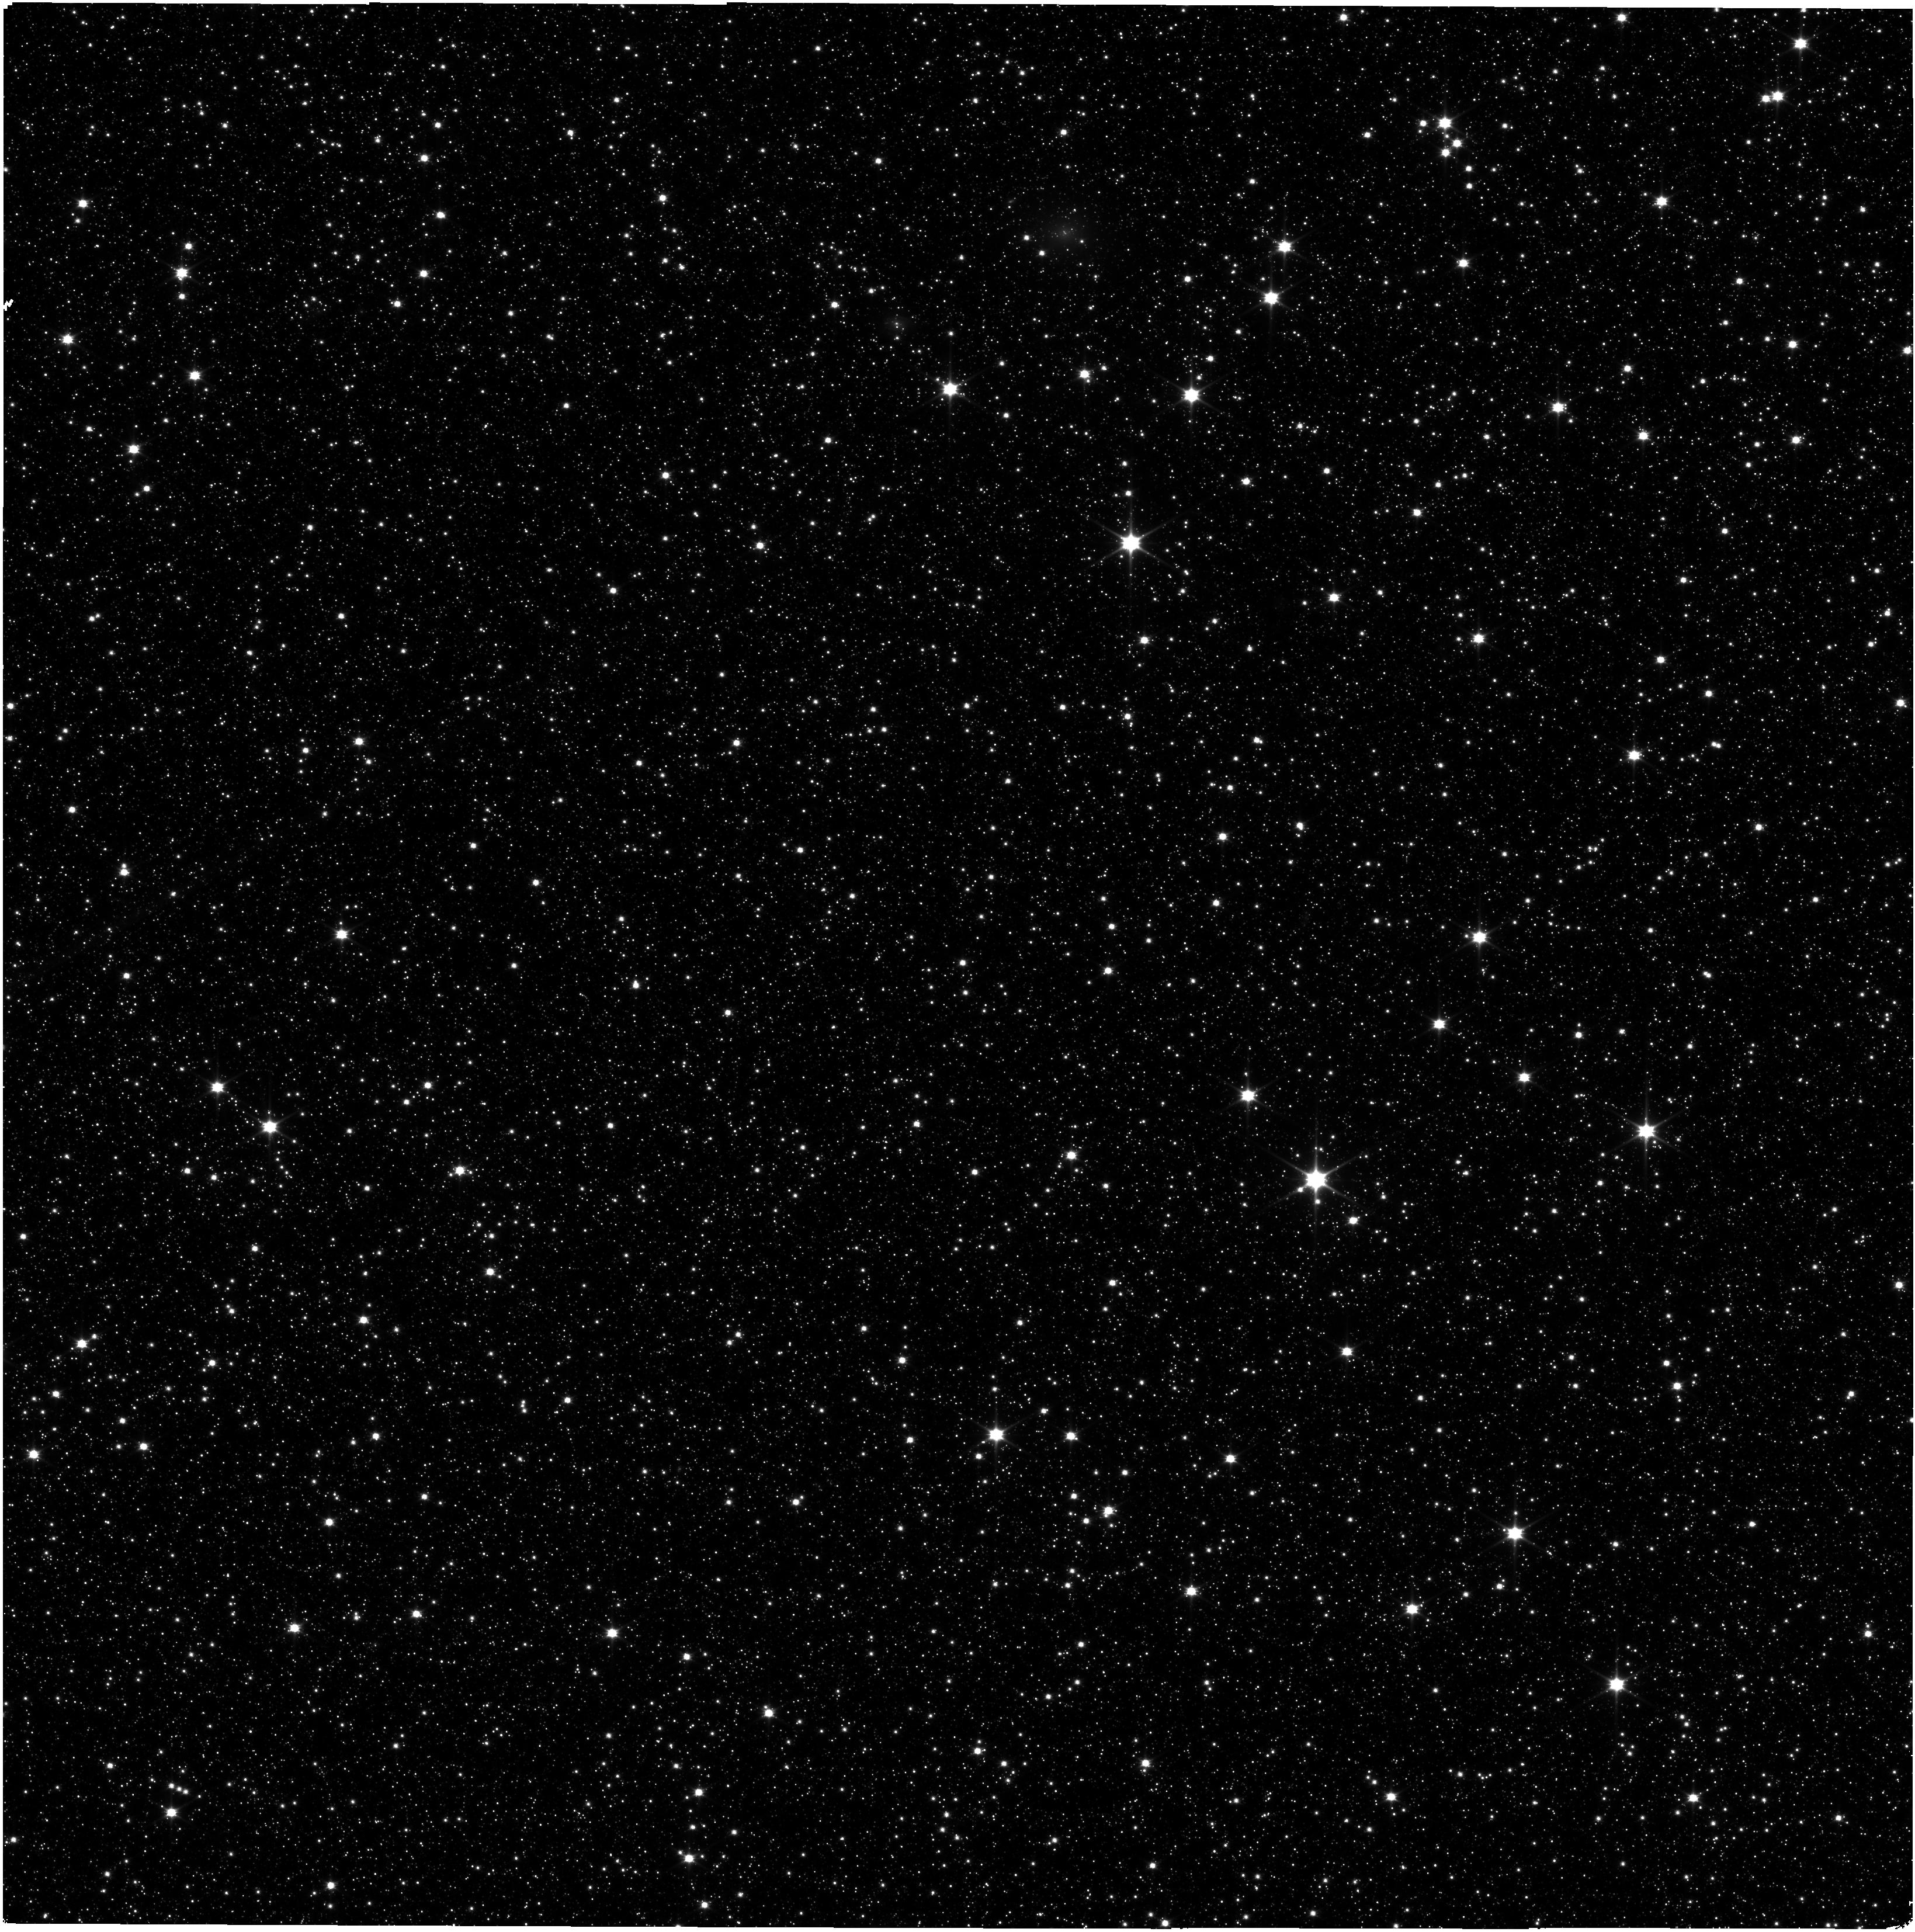
Target: SMP-LMC-58
Instrument: NIRISS
Filter: CLEAR+F090W
Exposure: 32 min
Observation ID: jw09287-o001_t001_niriss_clear-f090w

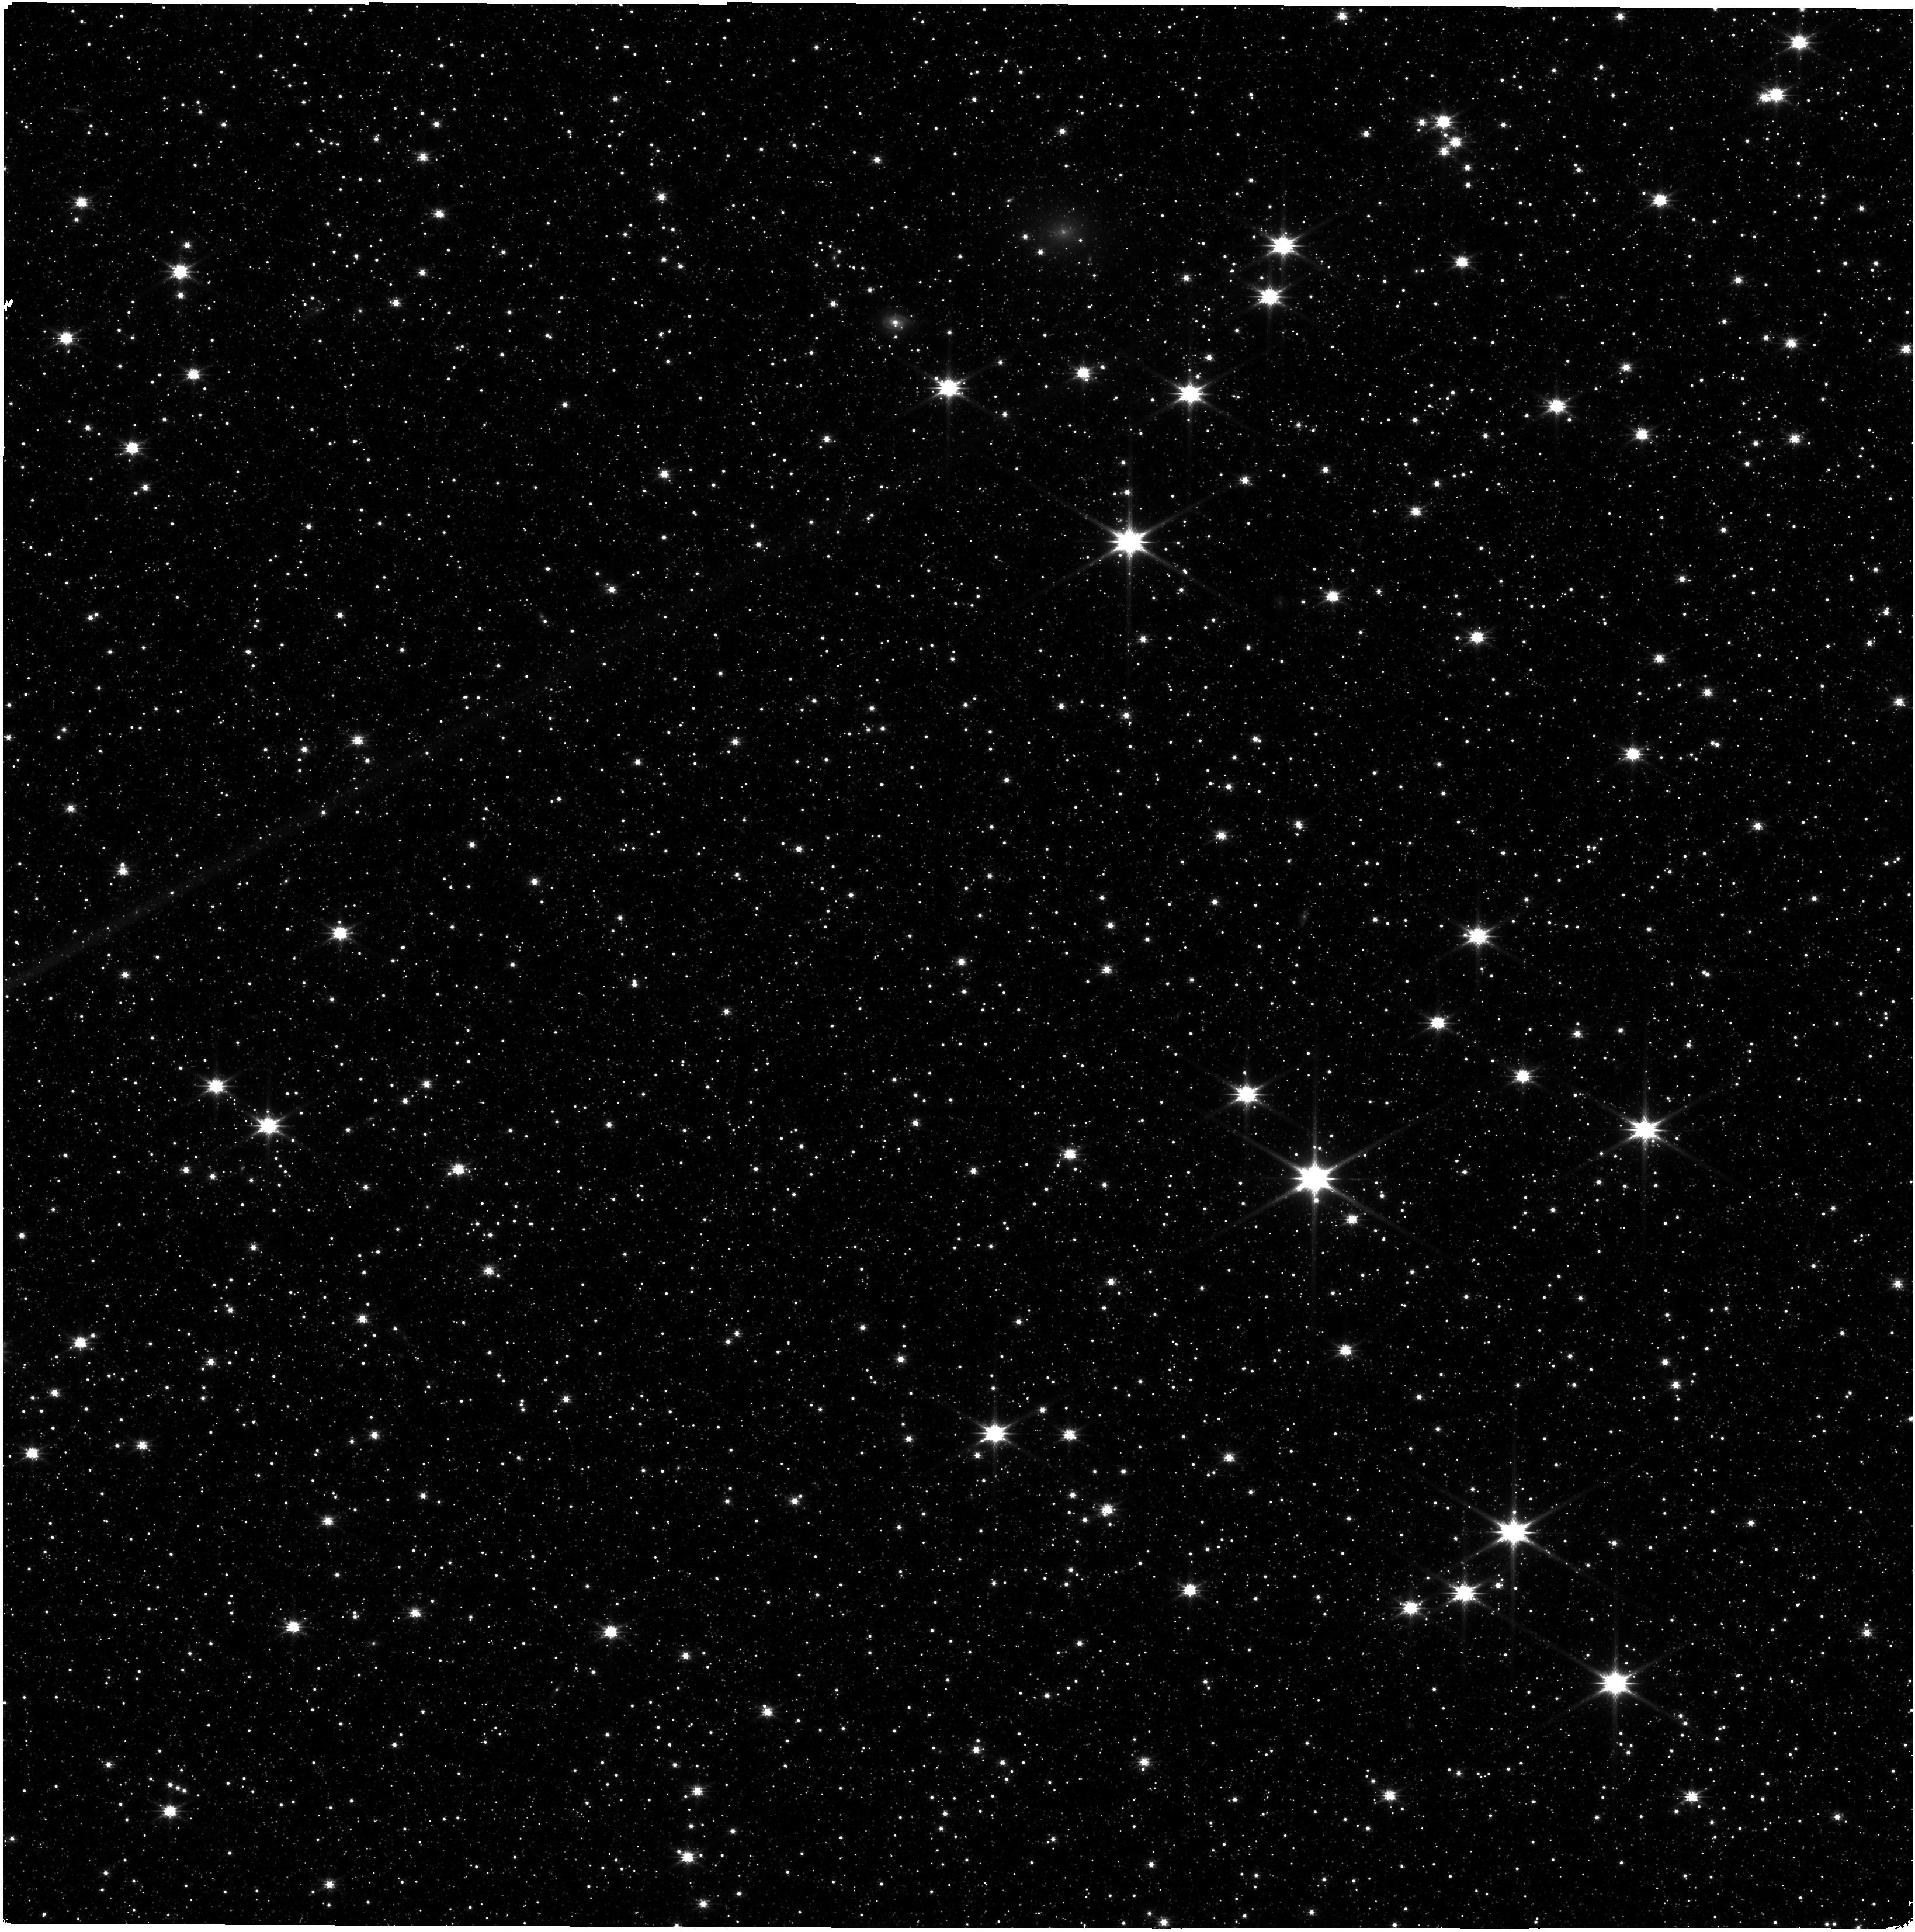
Target: SMP-LMC-58
Instrument: NIRISS
Filter: CLEAR+F200W
Exposure: 32 min
Observation ID: jw09287-o001_t001_niriss_clear-f200w

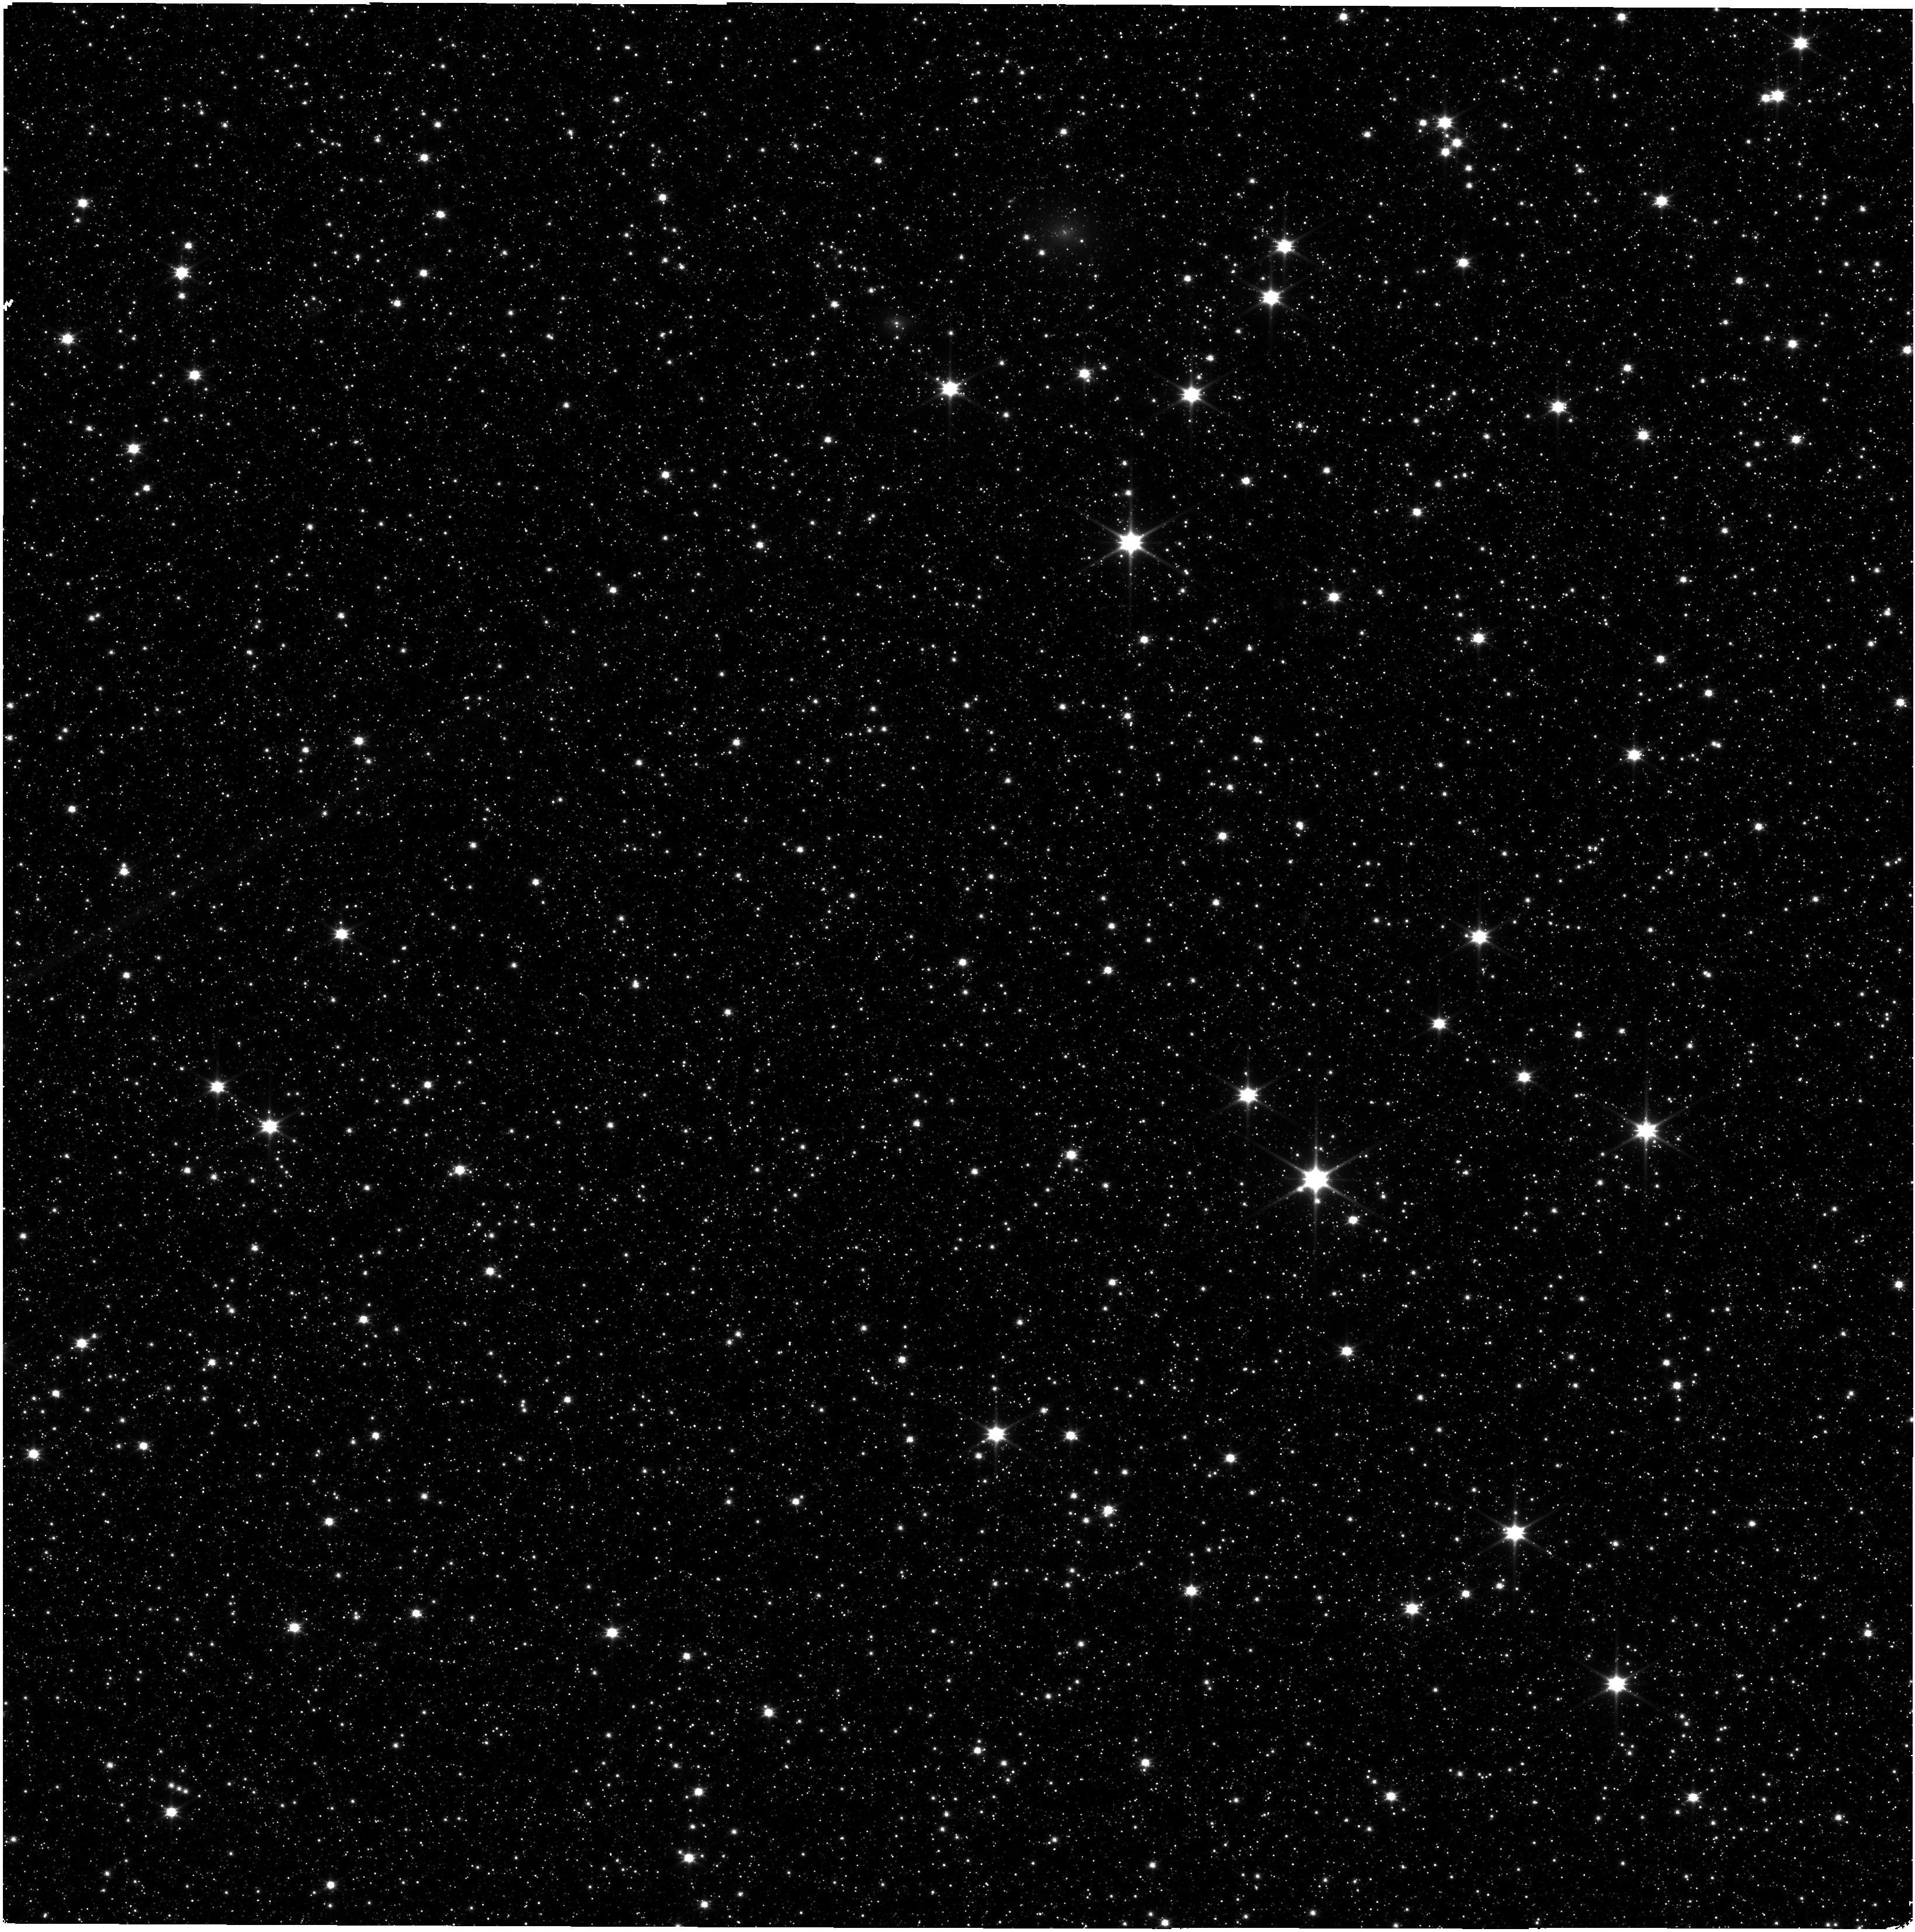
Target: SMP-LMC-58
Instrument: NIRISS
Filter: CLEAR+F115W
Exposure: 32 min
Observation ID: jw09287-o001_t001_niriss_clear-f115w

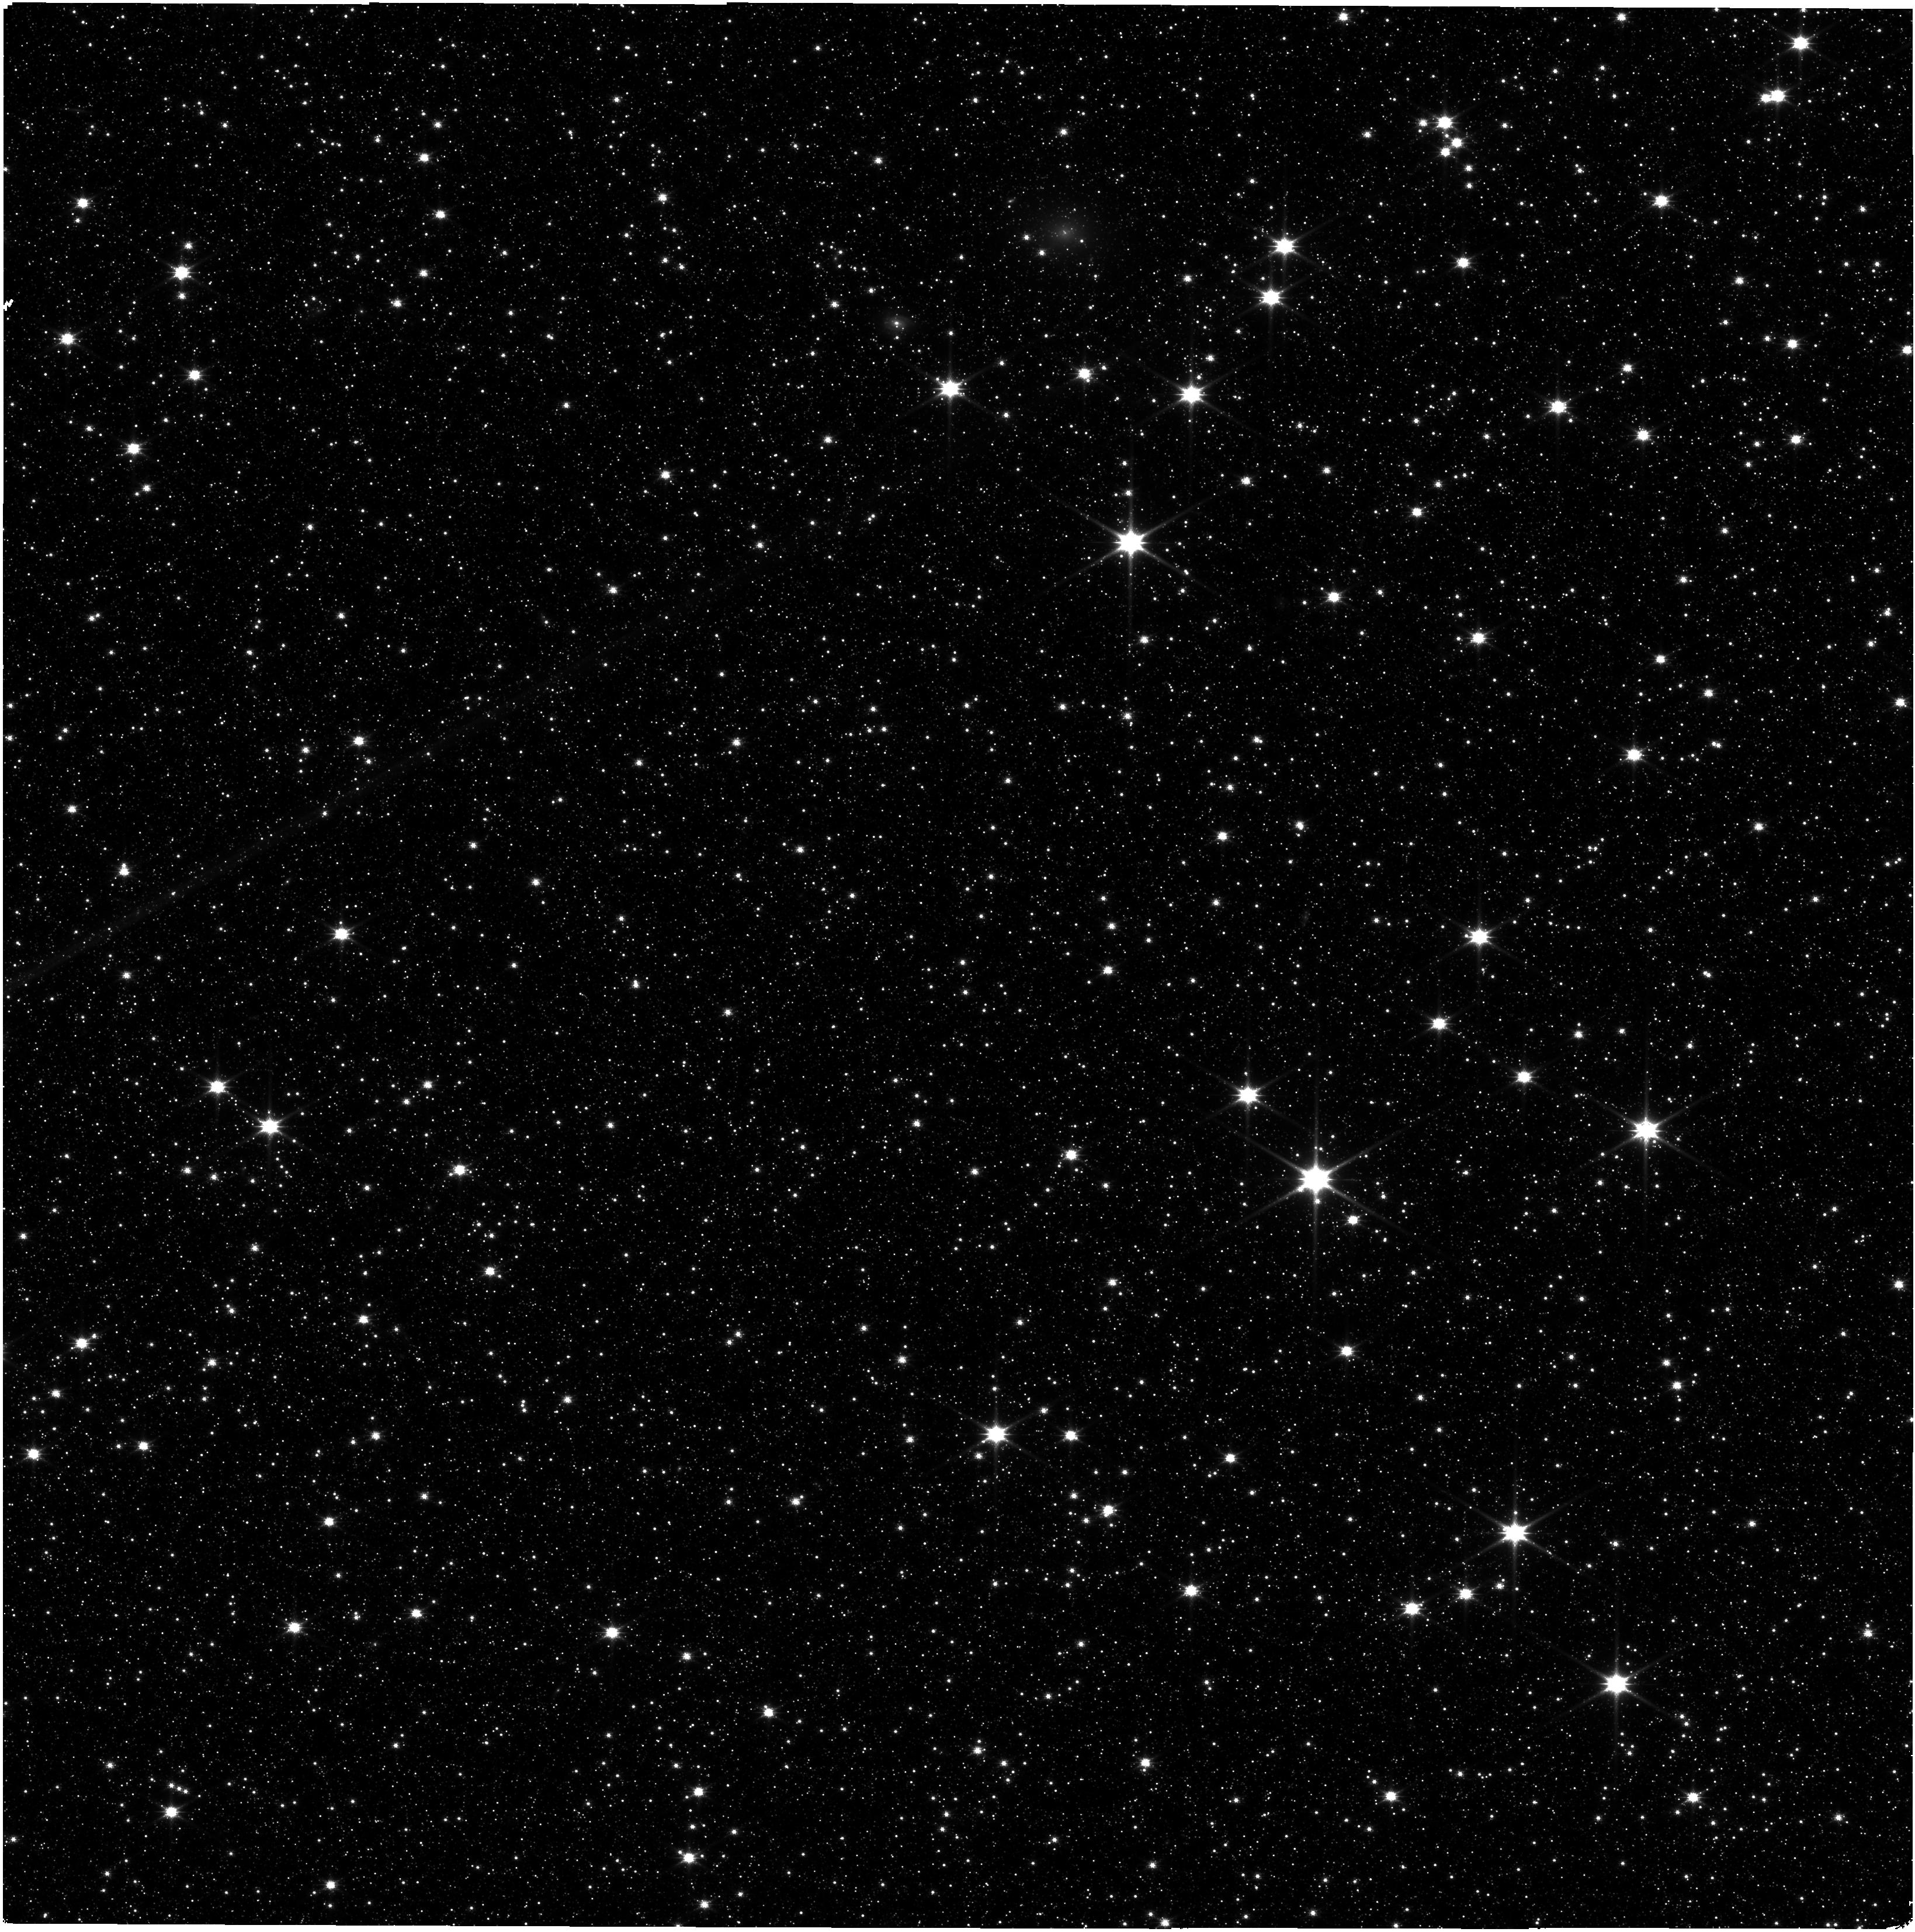
Target: SMP-LMC-58
Instrument: NIRISS
Filter: CLEAR+F150W
Exposure: 32 min
Observation ID: jw09287-o001_t001_niriss_clear-f150w

NIRISS WFSS Cy 4 Wavelength Calibration Verification, Monitoring, and Refinement (PI: Plesha, Rachel)

This program aims to further investigate the behavior of the NIRISS wide field slitless (WFSS) mode's wavelength calibration. A JWST Cycle 1 NIRISS calibration program observed the planetary nebula SMP LMC 58 at nine distinct locations which allowed us to characterize the spatial dependence of the wavelength calibration. This new program aims to leverage that data as well as data observed during commissioning of the planetary nebula to accomplish three goals: 1) Determine if there is any time dependence of the wavelength calibration due to changes in NIRISS detector or grism optics, 2) Obtain additional wavelength calibration measurements at new locations closer to the edges of the detector to verify the current wavelength calibration, and 3) Use the new position data to determine if the spatial dependence of the wavelength calibration improves significantly with additional data points. This calibration program may change in response to system developments and the final Cycle 4 science program.